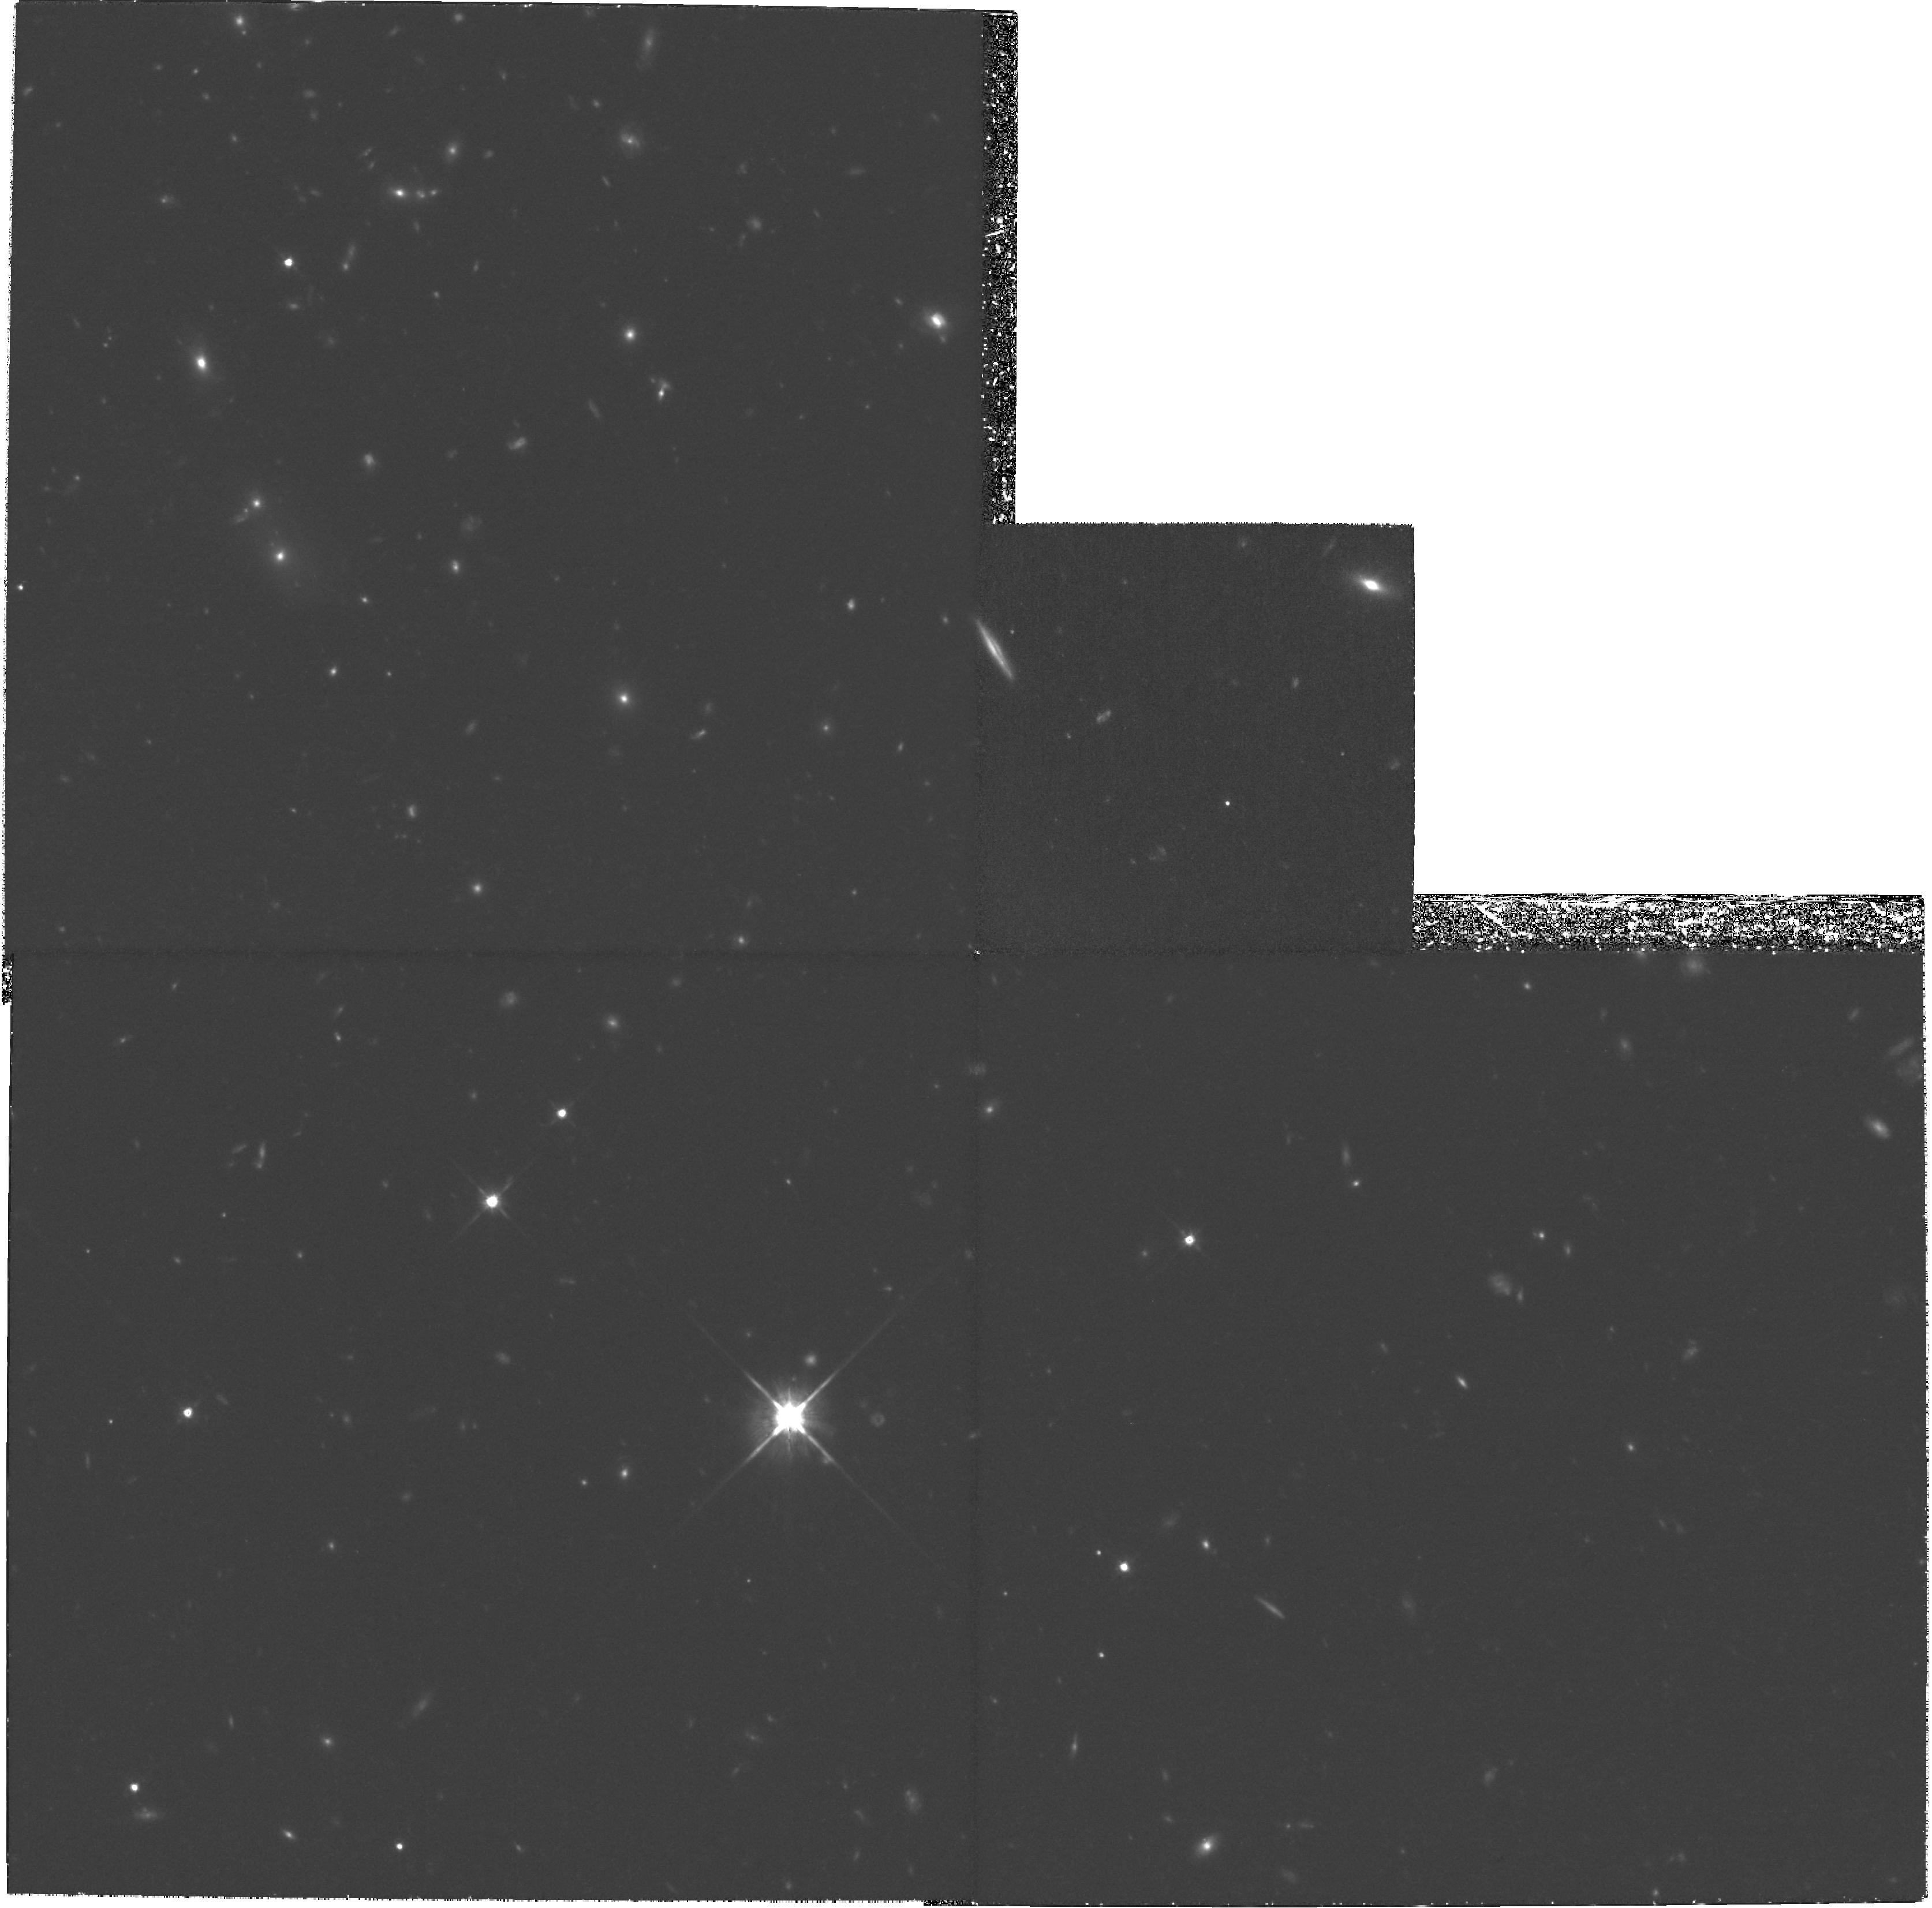
Target: FIELD-160421+431348. Instrument: WFPC2/PC. Filter: F814W. Exposure: 5.3 h. Observation ID: hst_8560_02_wfpc2_pc_f814w_u63h02

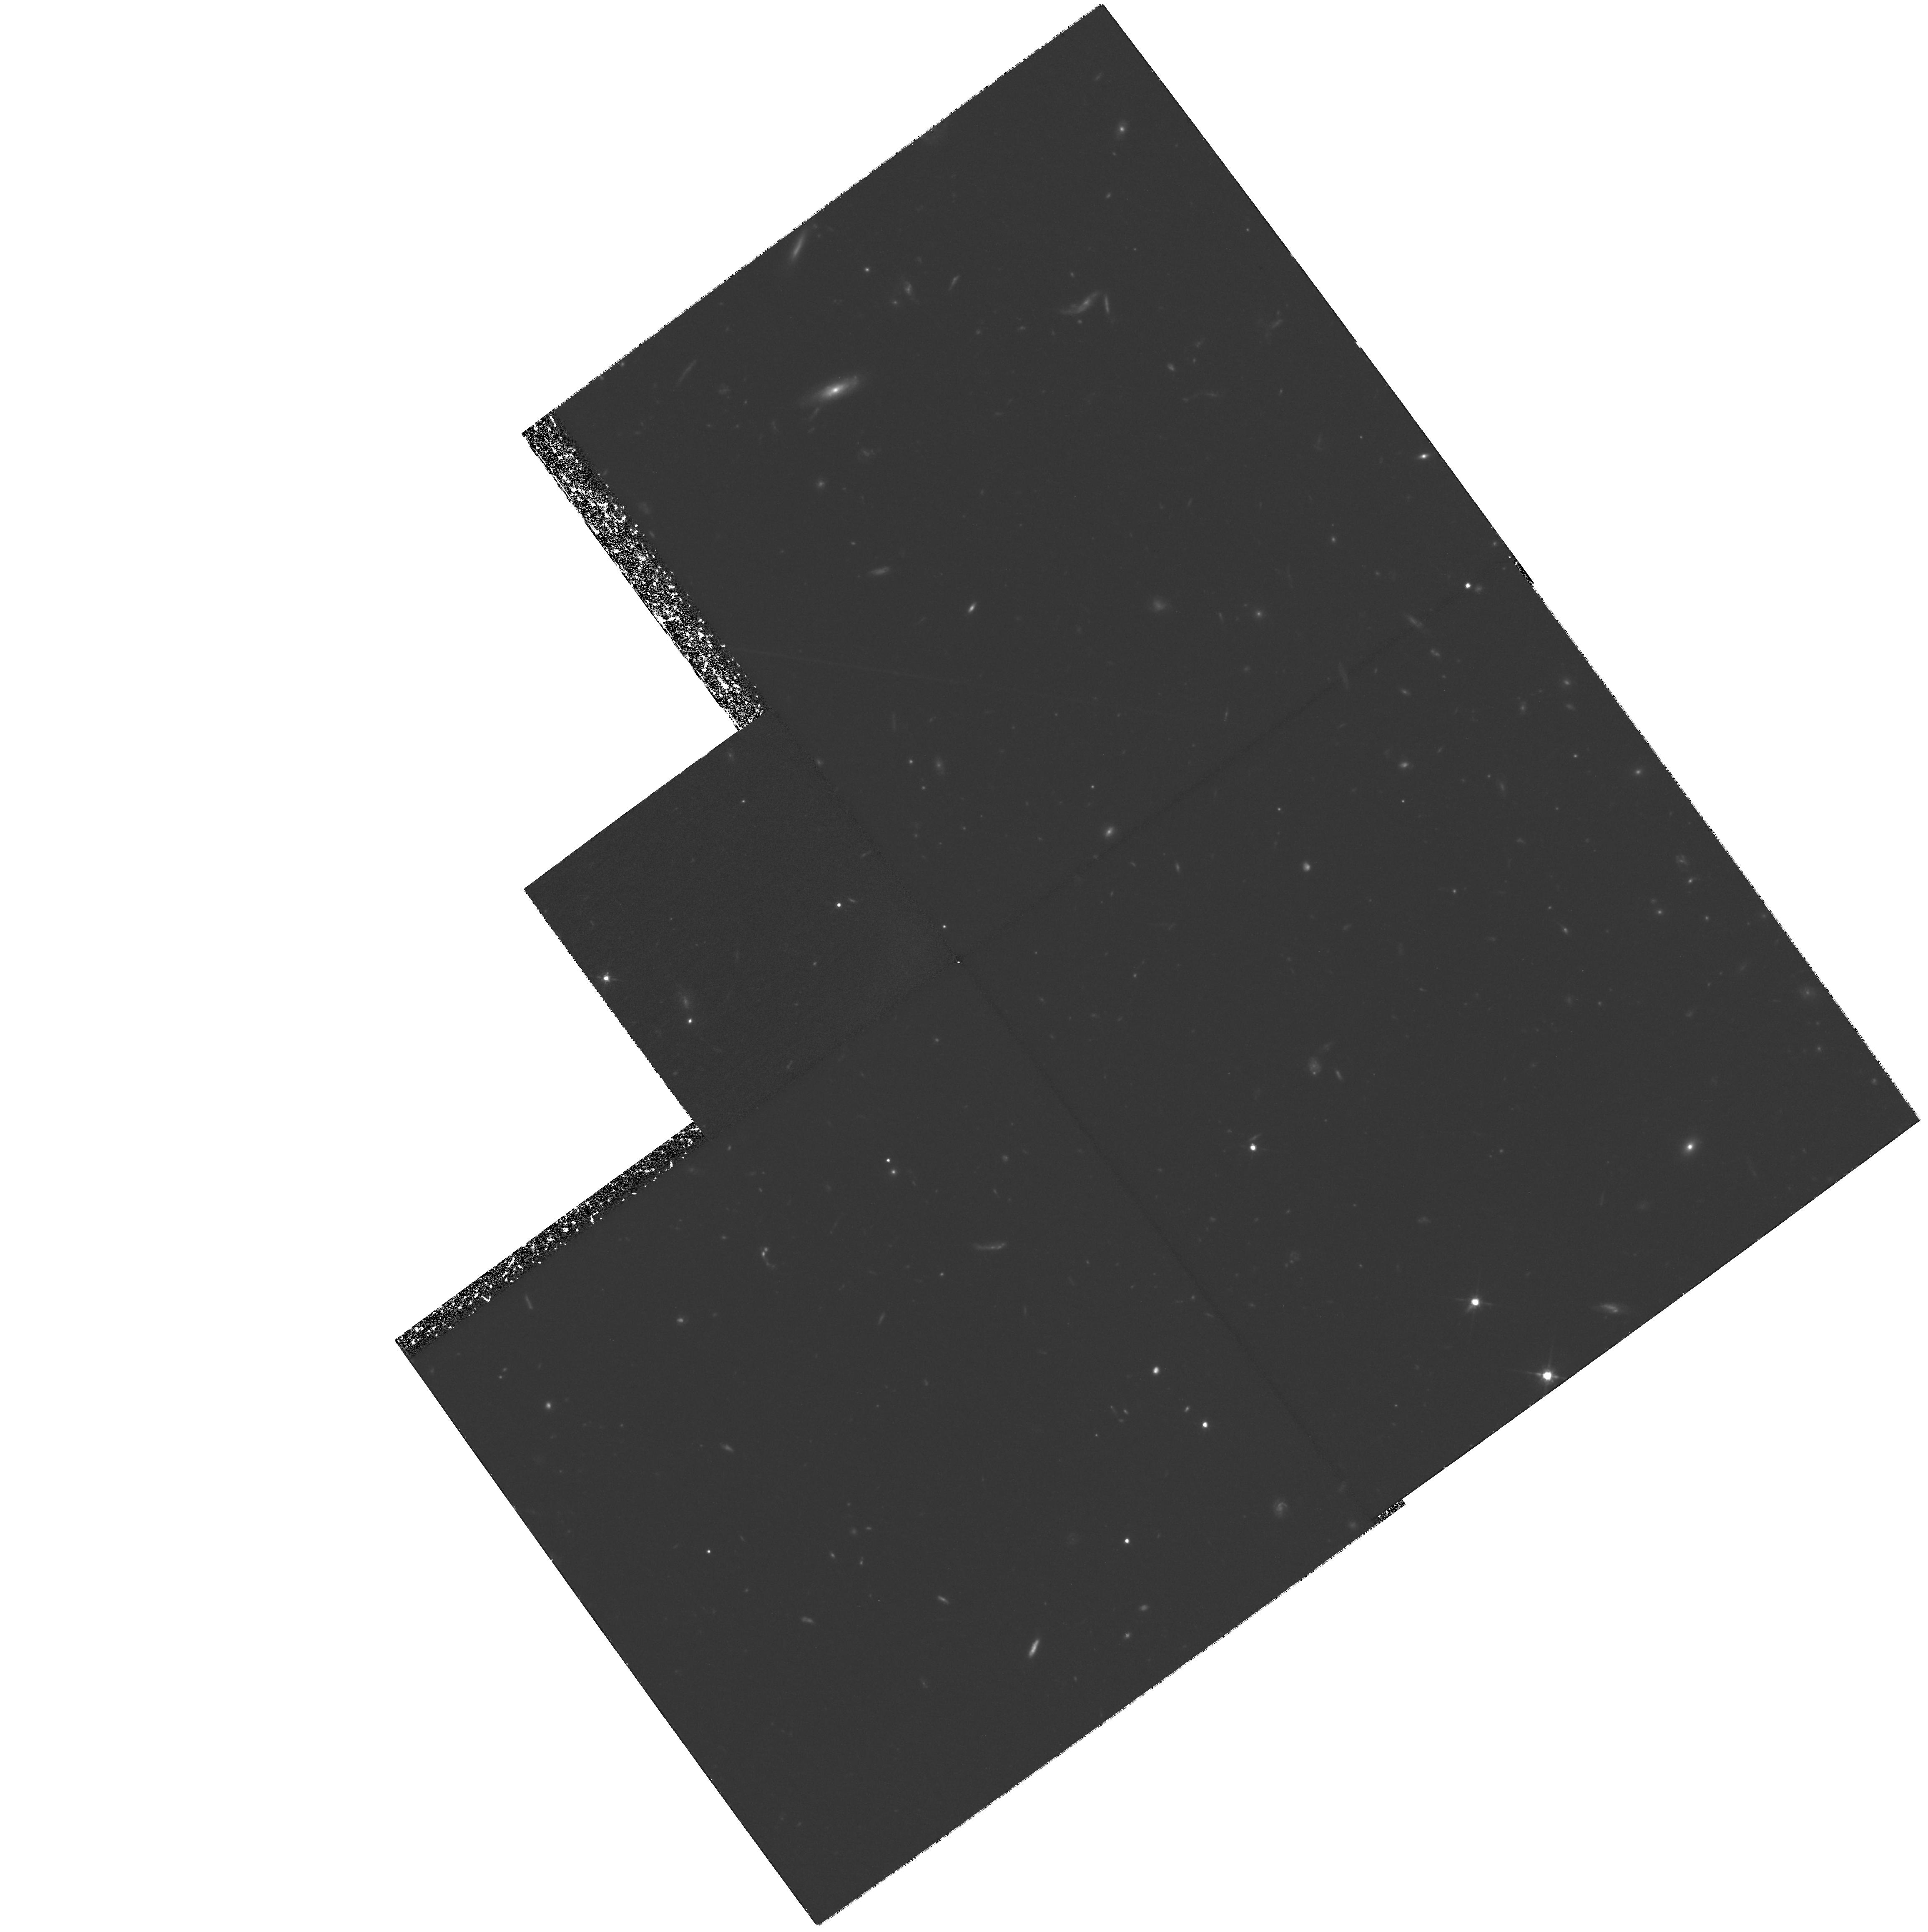
Target: FIELD-160424+431815. Instrument: WFPC2/PC. Filter: F814W. Exposure: 5.3 h. Observation ID: hst_8560_03_wfpc2_pc_f814w_u63h03

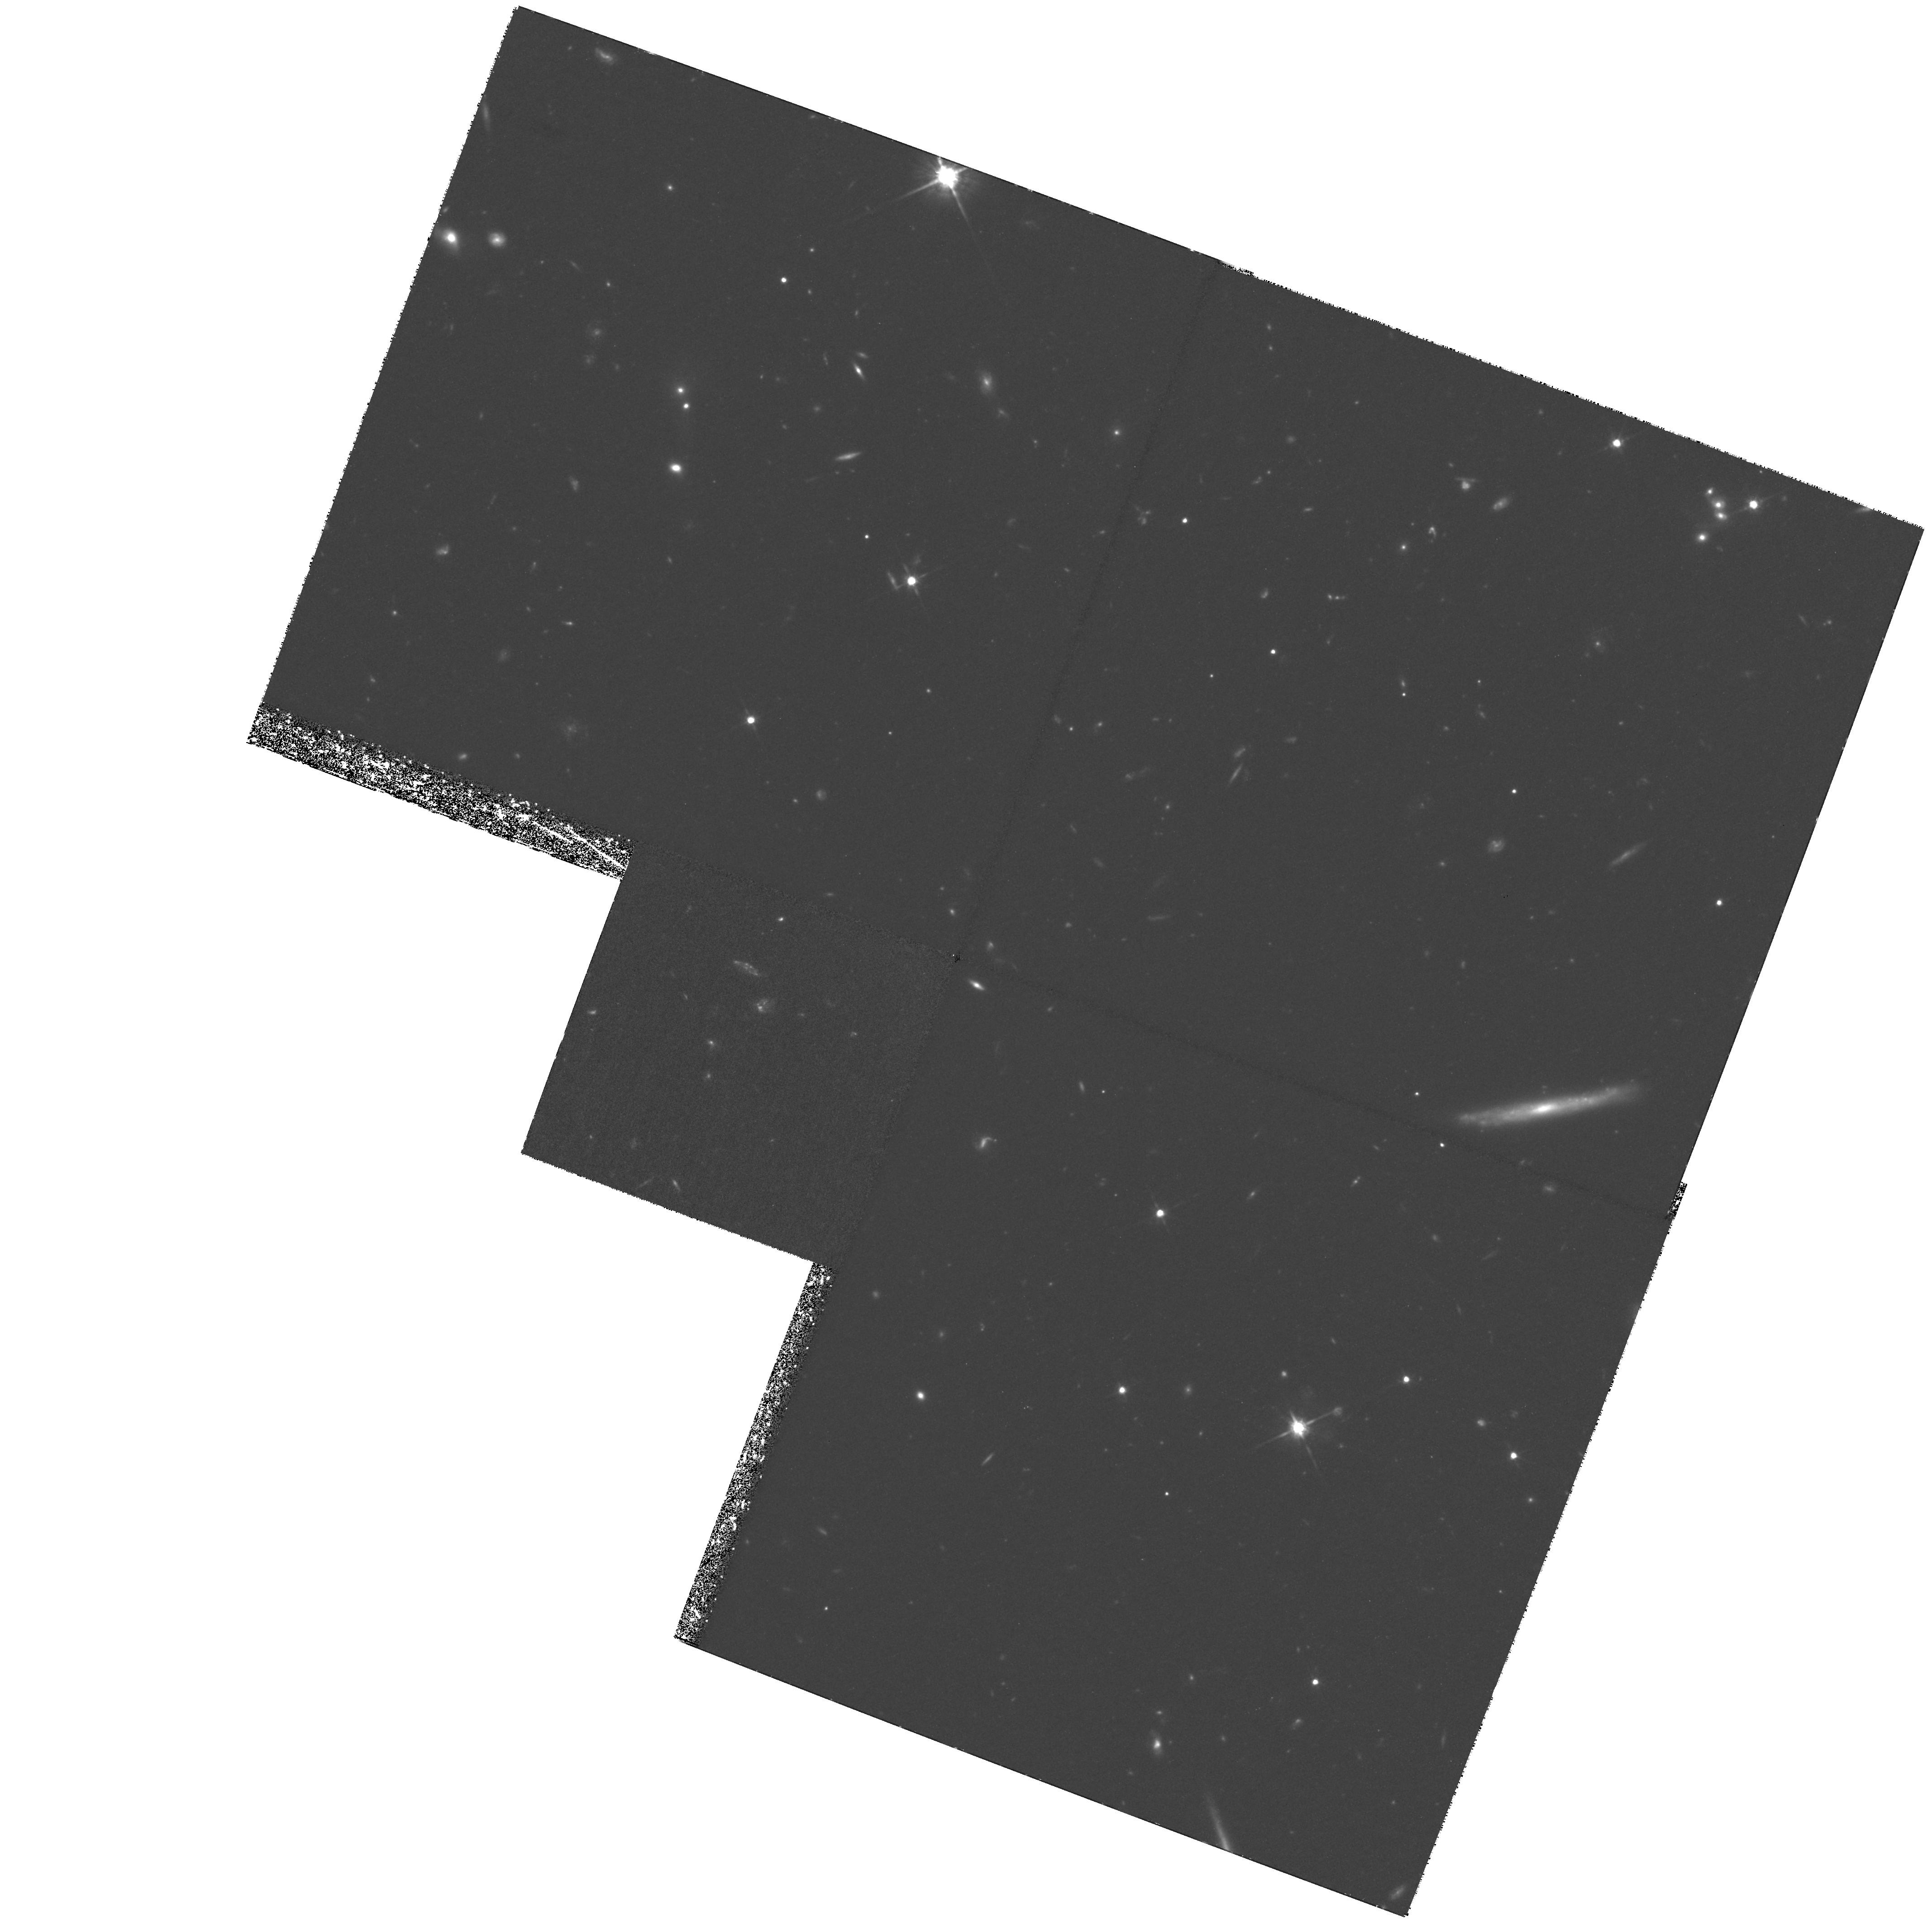
Target: FIELD-160430+430714. Instrument: WFPC2/PC. Filter: F814W. Exposure: 5.3 h. Observation ID: hst_8560_01_wfpc2_pc_f814w_u63h01

Large Scale Structure at z ~ 0.9 (PI: Lubin, Lori M.)

We are requesting deep, broad-band red WFPC2 images of three fields within a supercluster at z ~ 0.9 in order to study the morphological properties of galaxies within a high-redshift large scale structure. Because significant evolution has already been observed in galaxy populations at this redshift, these observations will provide a crucial link between the global properties of large scale structure and galaxy-scale physics. The target supercluster contains two clusters which have already been well-studied by the proposers with Keck and HST. CL1604+4304 and CL1604+4321 are typical of Abell richness class 1 to 3 clusters. They are separated by 4100 km s^-1 and by only 7 h_0.7^-1 Mpc. This system is one of only two superclusters that are known at z > 0.9. The proposed HST fields cover the outskirts of the two clusters, as well as the very central supercluster region. These data will be combined with previous HST observations of the cluster cores to generate a complete sample of distant galaxies in a nearly contiguous area corresponding to 1 Mpc * 10 Mpc. The HST imagery, combined with a Palomar/Keck program to obtain photometric and spectroscopic coverage of the same region, will allow us to quantify the morphology--density relation over a wide range of local environments and to study the relationship between galaxies, clusters, and their surrounding large scale structure in the high-redshift universe.